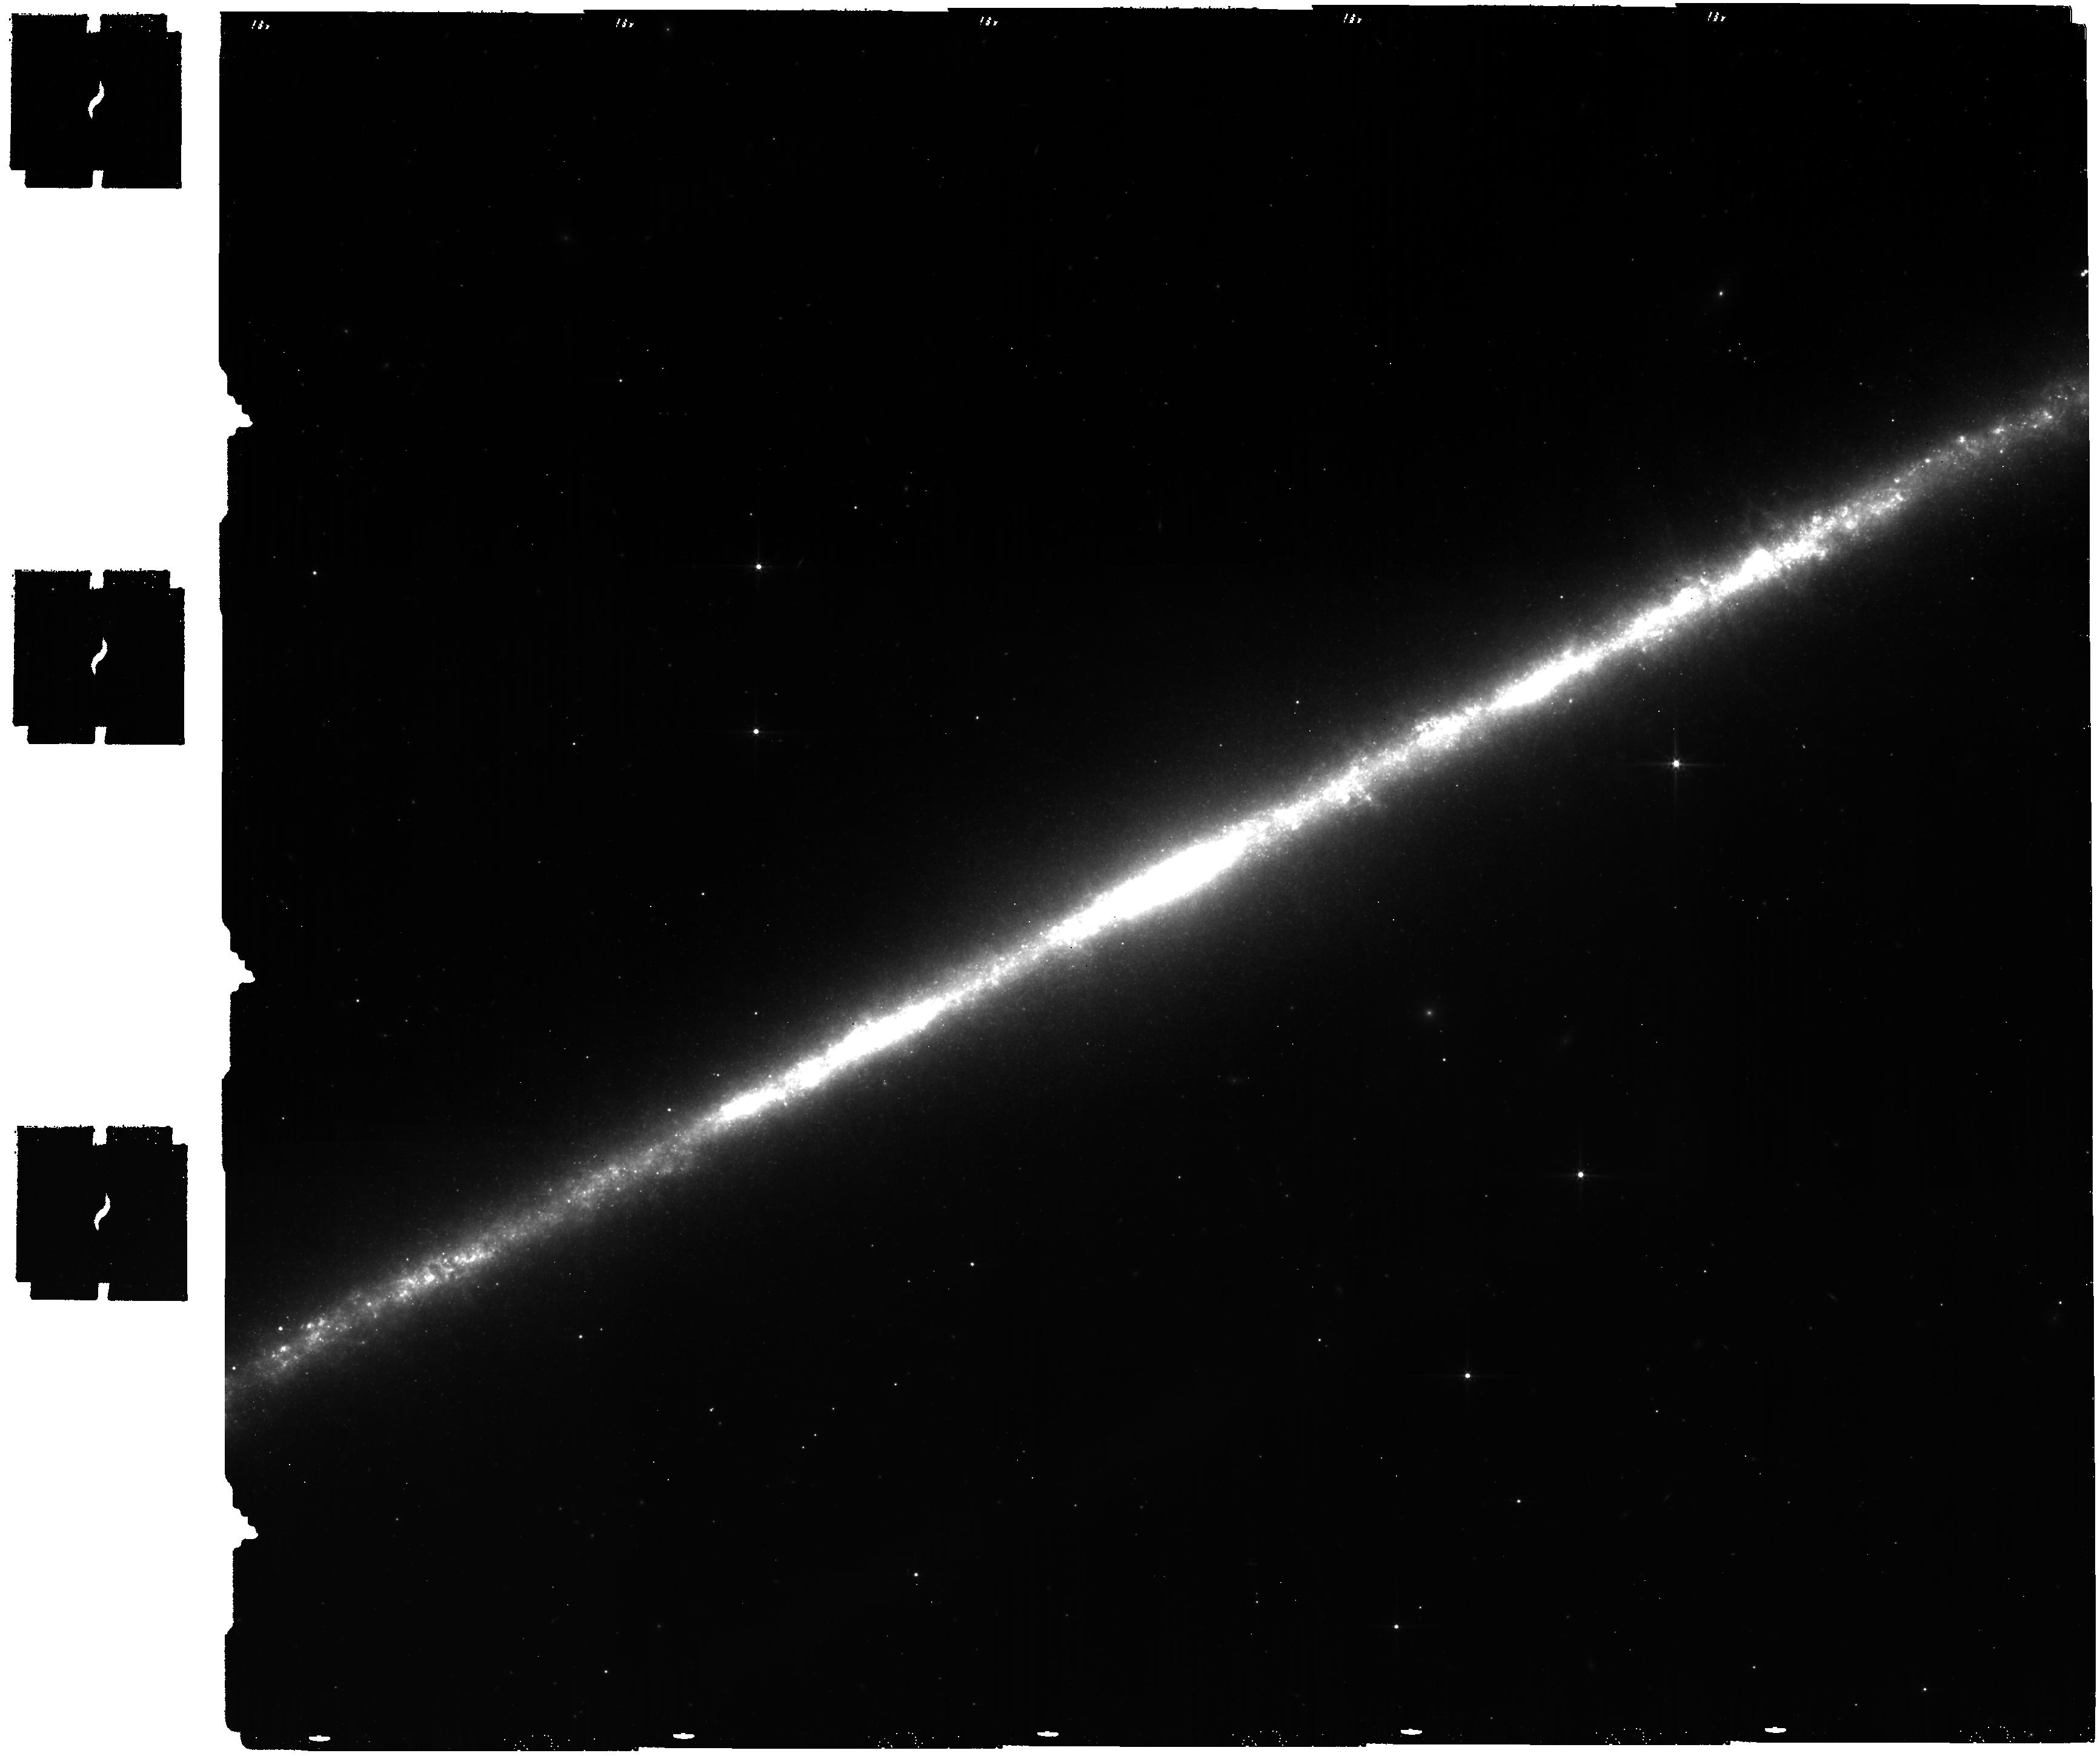
Target: NGC-891. Instrument: MIRI. Filter: F560W. Exposure: 1.8 h. Observation ID: jw02433-o001_t001_miri_f560w

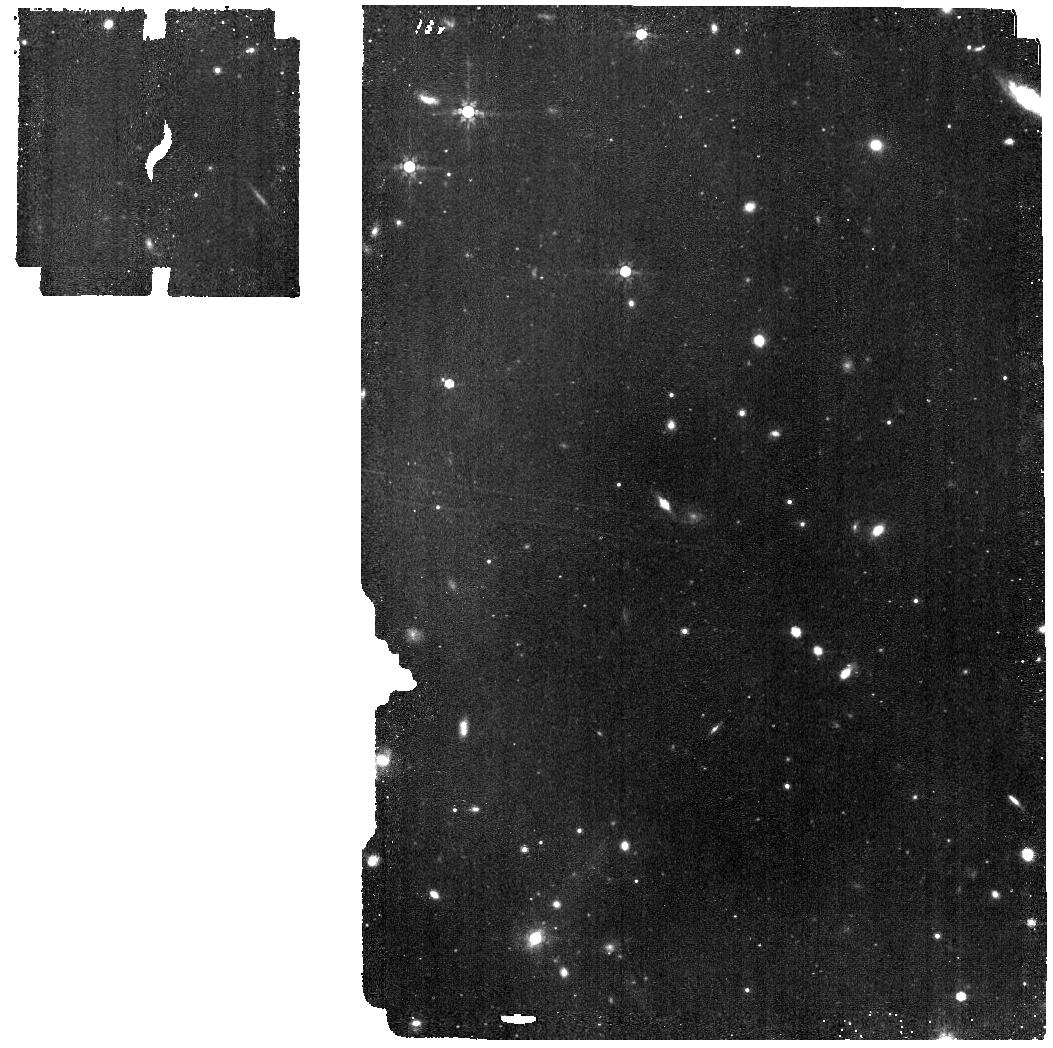
Target: NGC-891-INSERT. Instrument: MIRI. Filter: F770W. Exposure: 28 min. Observation ID: jw02433-o002_t002_miri_f770w

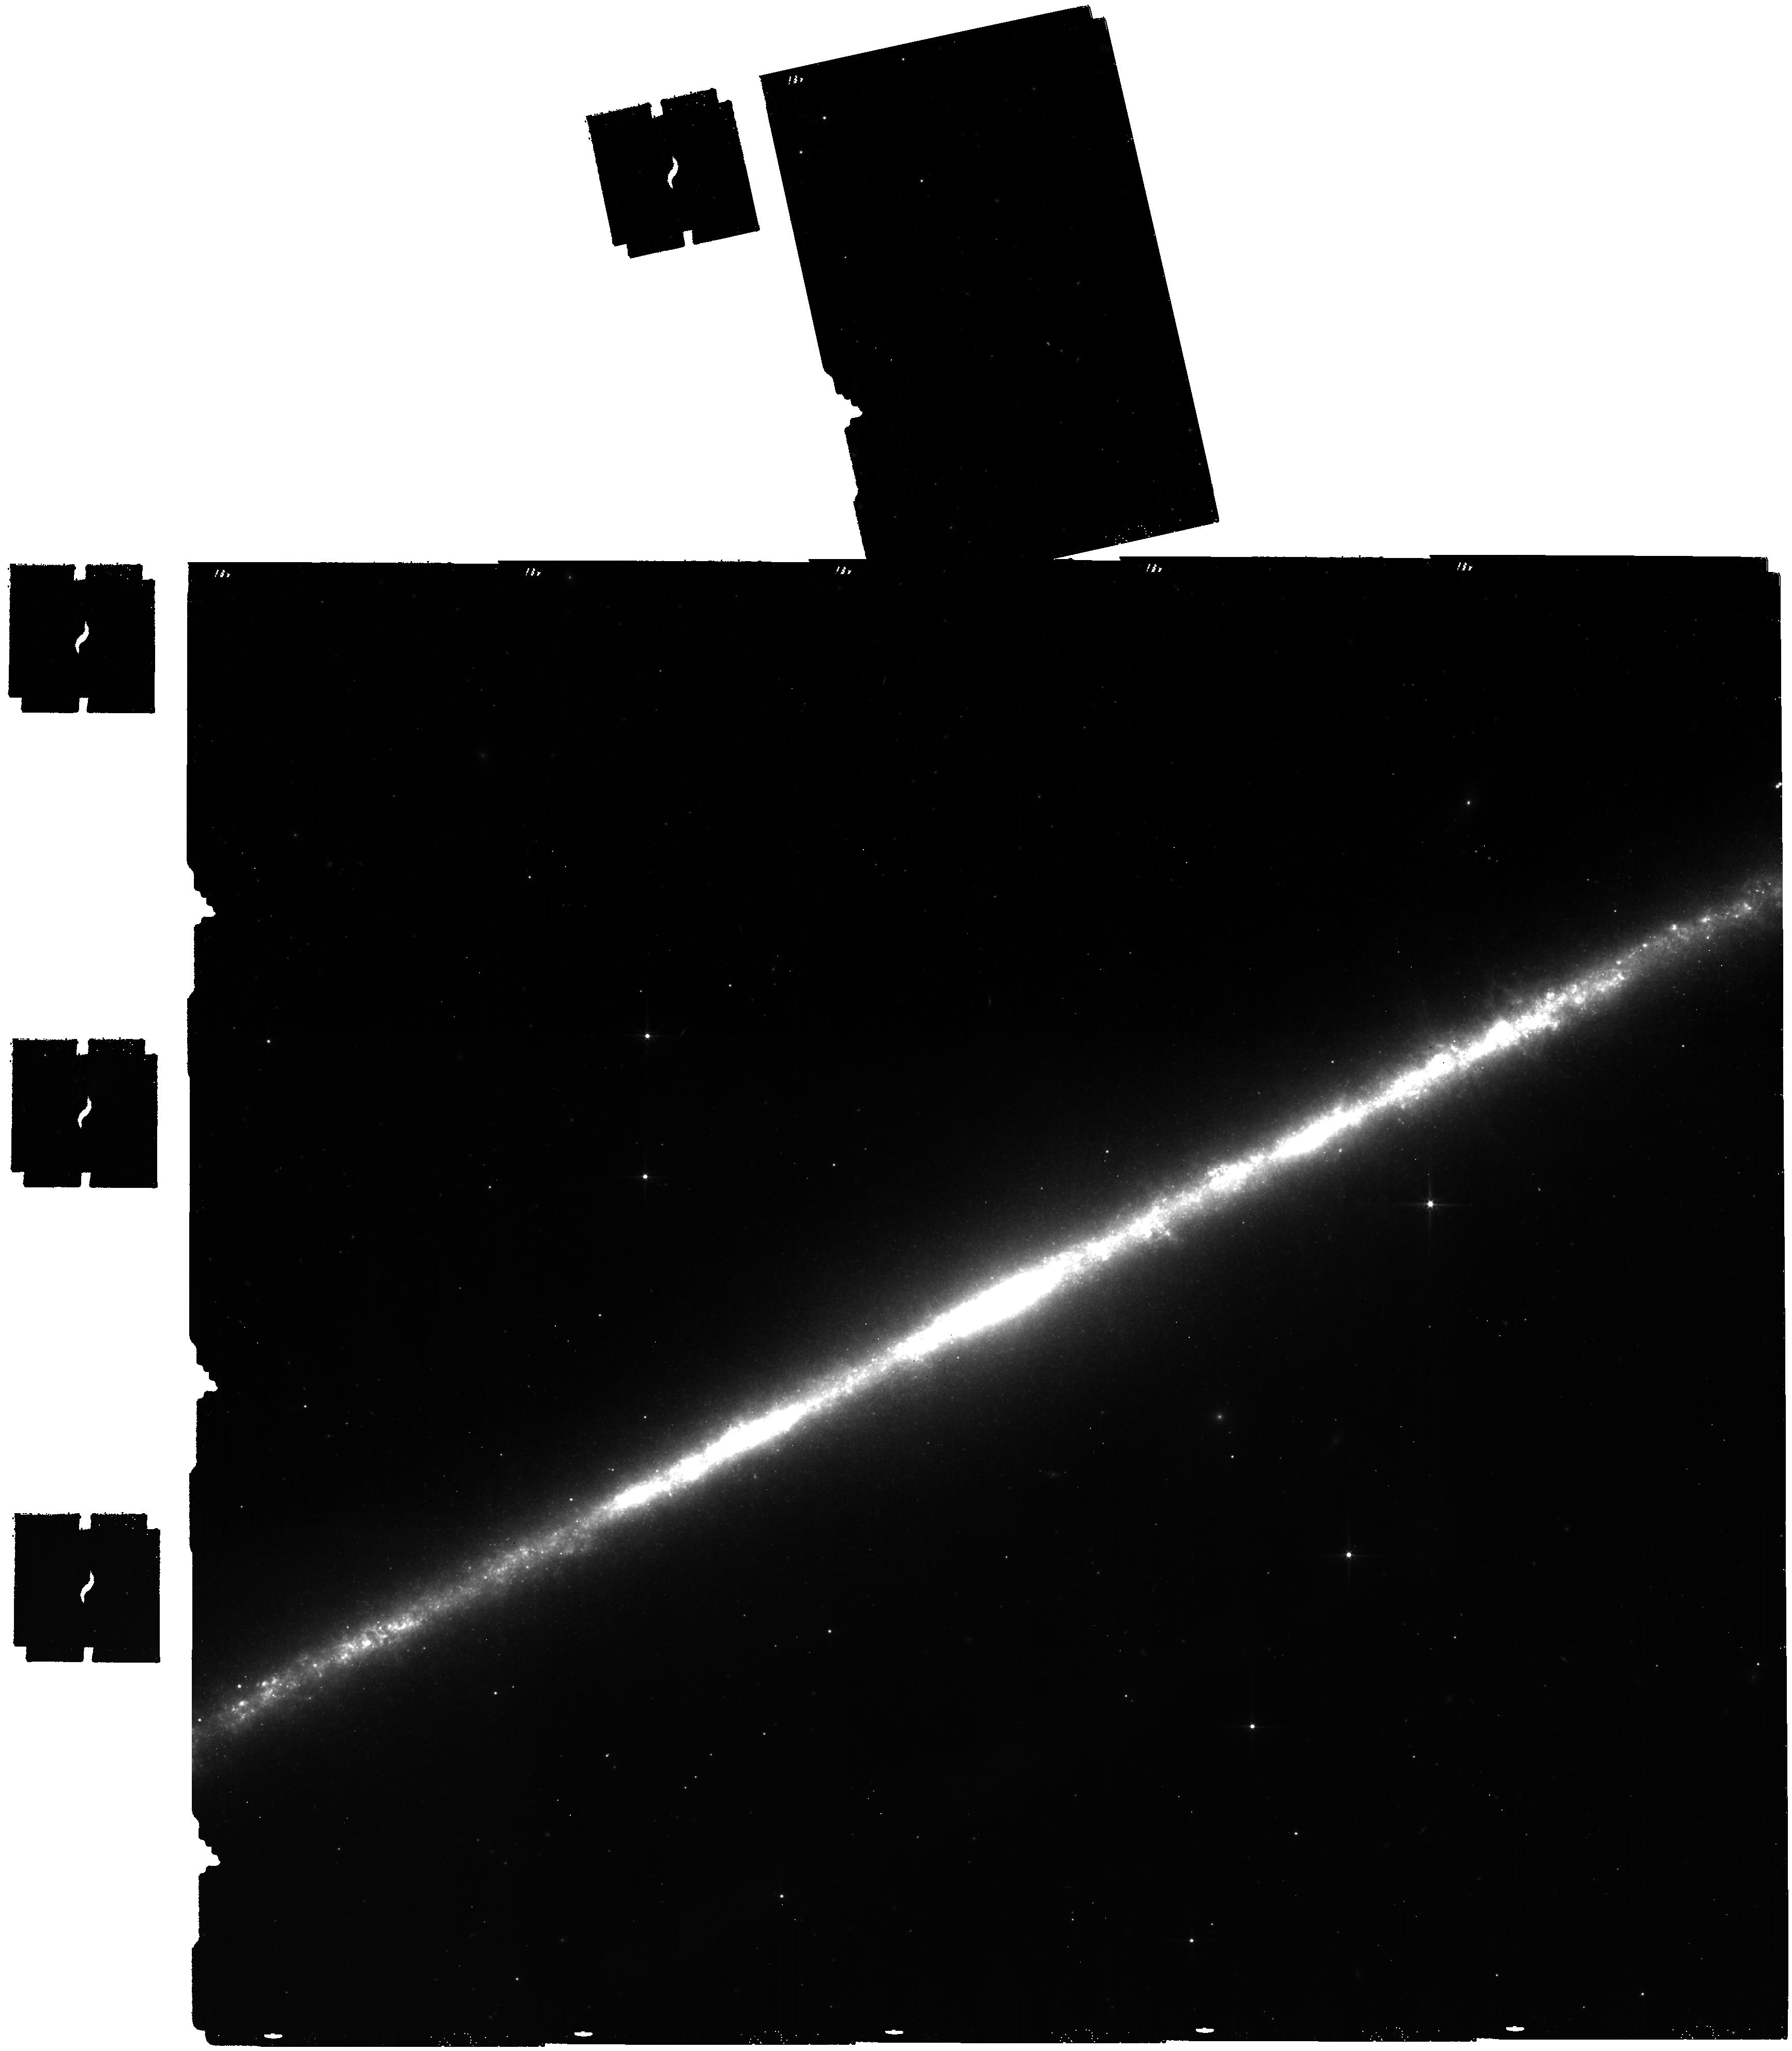
Target: NGC-891. Instrument: MIRI. Filter: F560W. Exposure: 1.9 h. Observation ID: jw02433-c1000_t000_miri_f560w

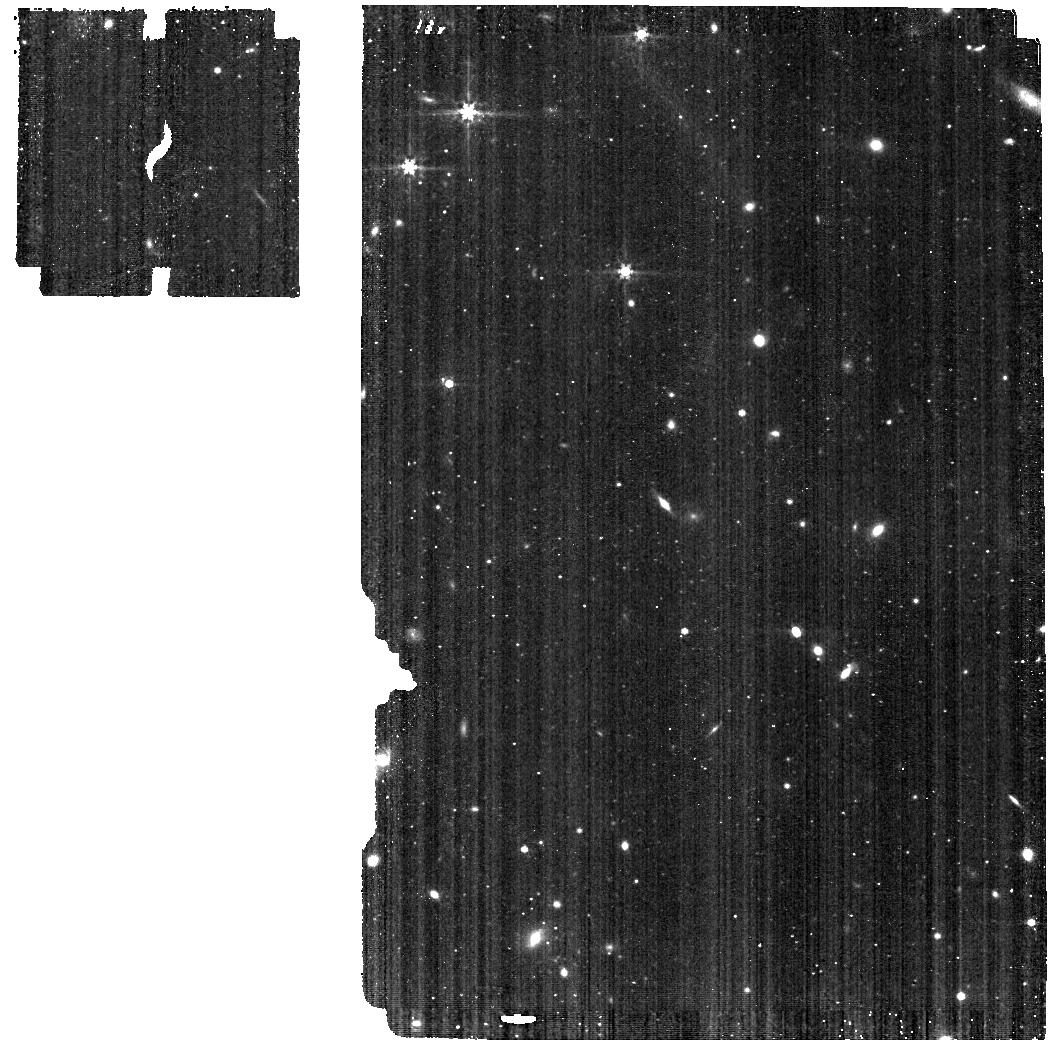
Target: NGC-891-INSERT. Instrument: MIRI. Filter: F560W. Exposure: 7 min. Observation ID: jw02433-o002_t002_miri_f560w

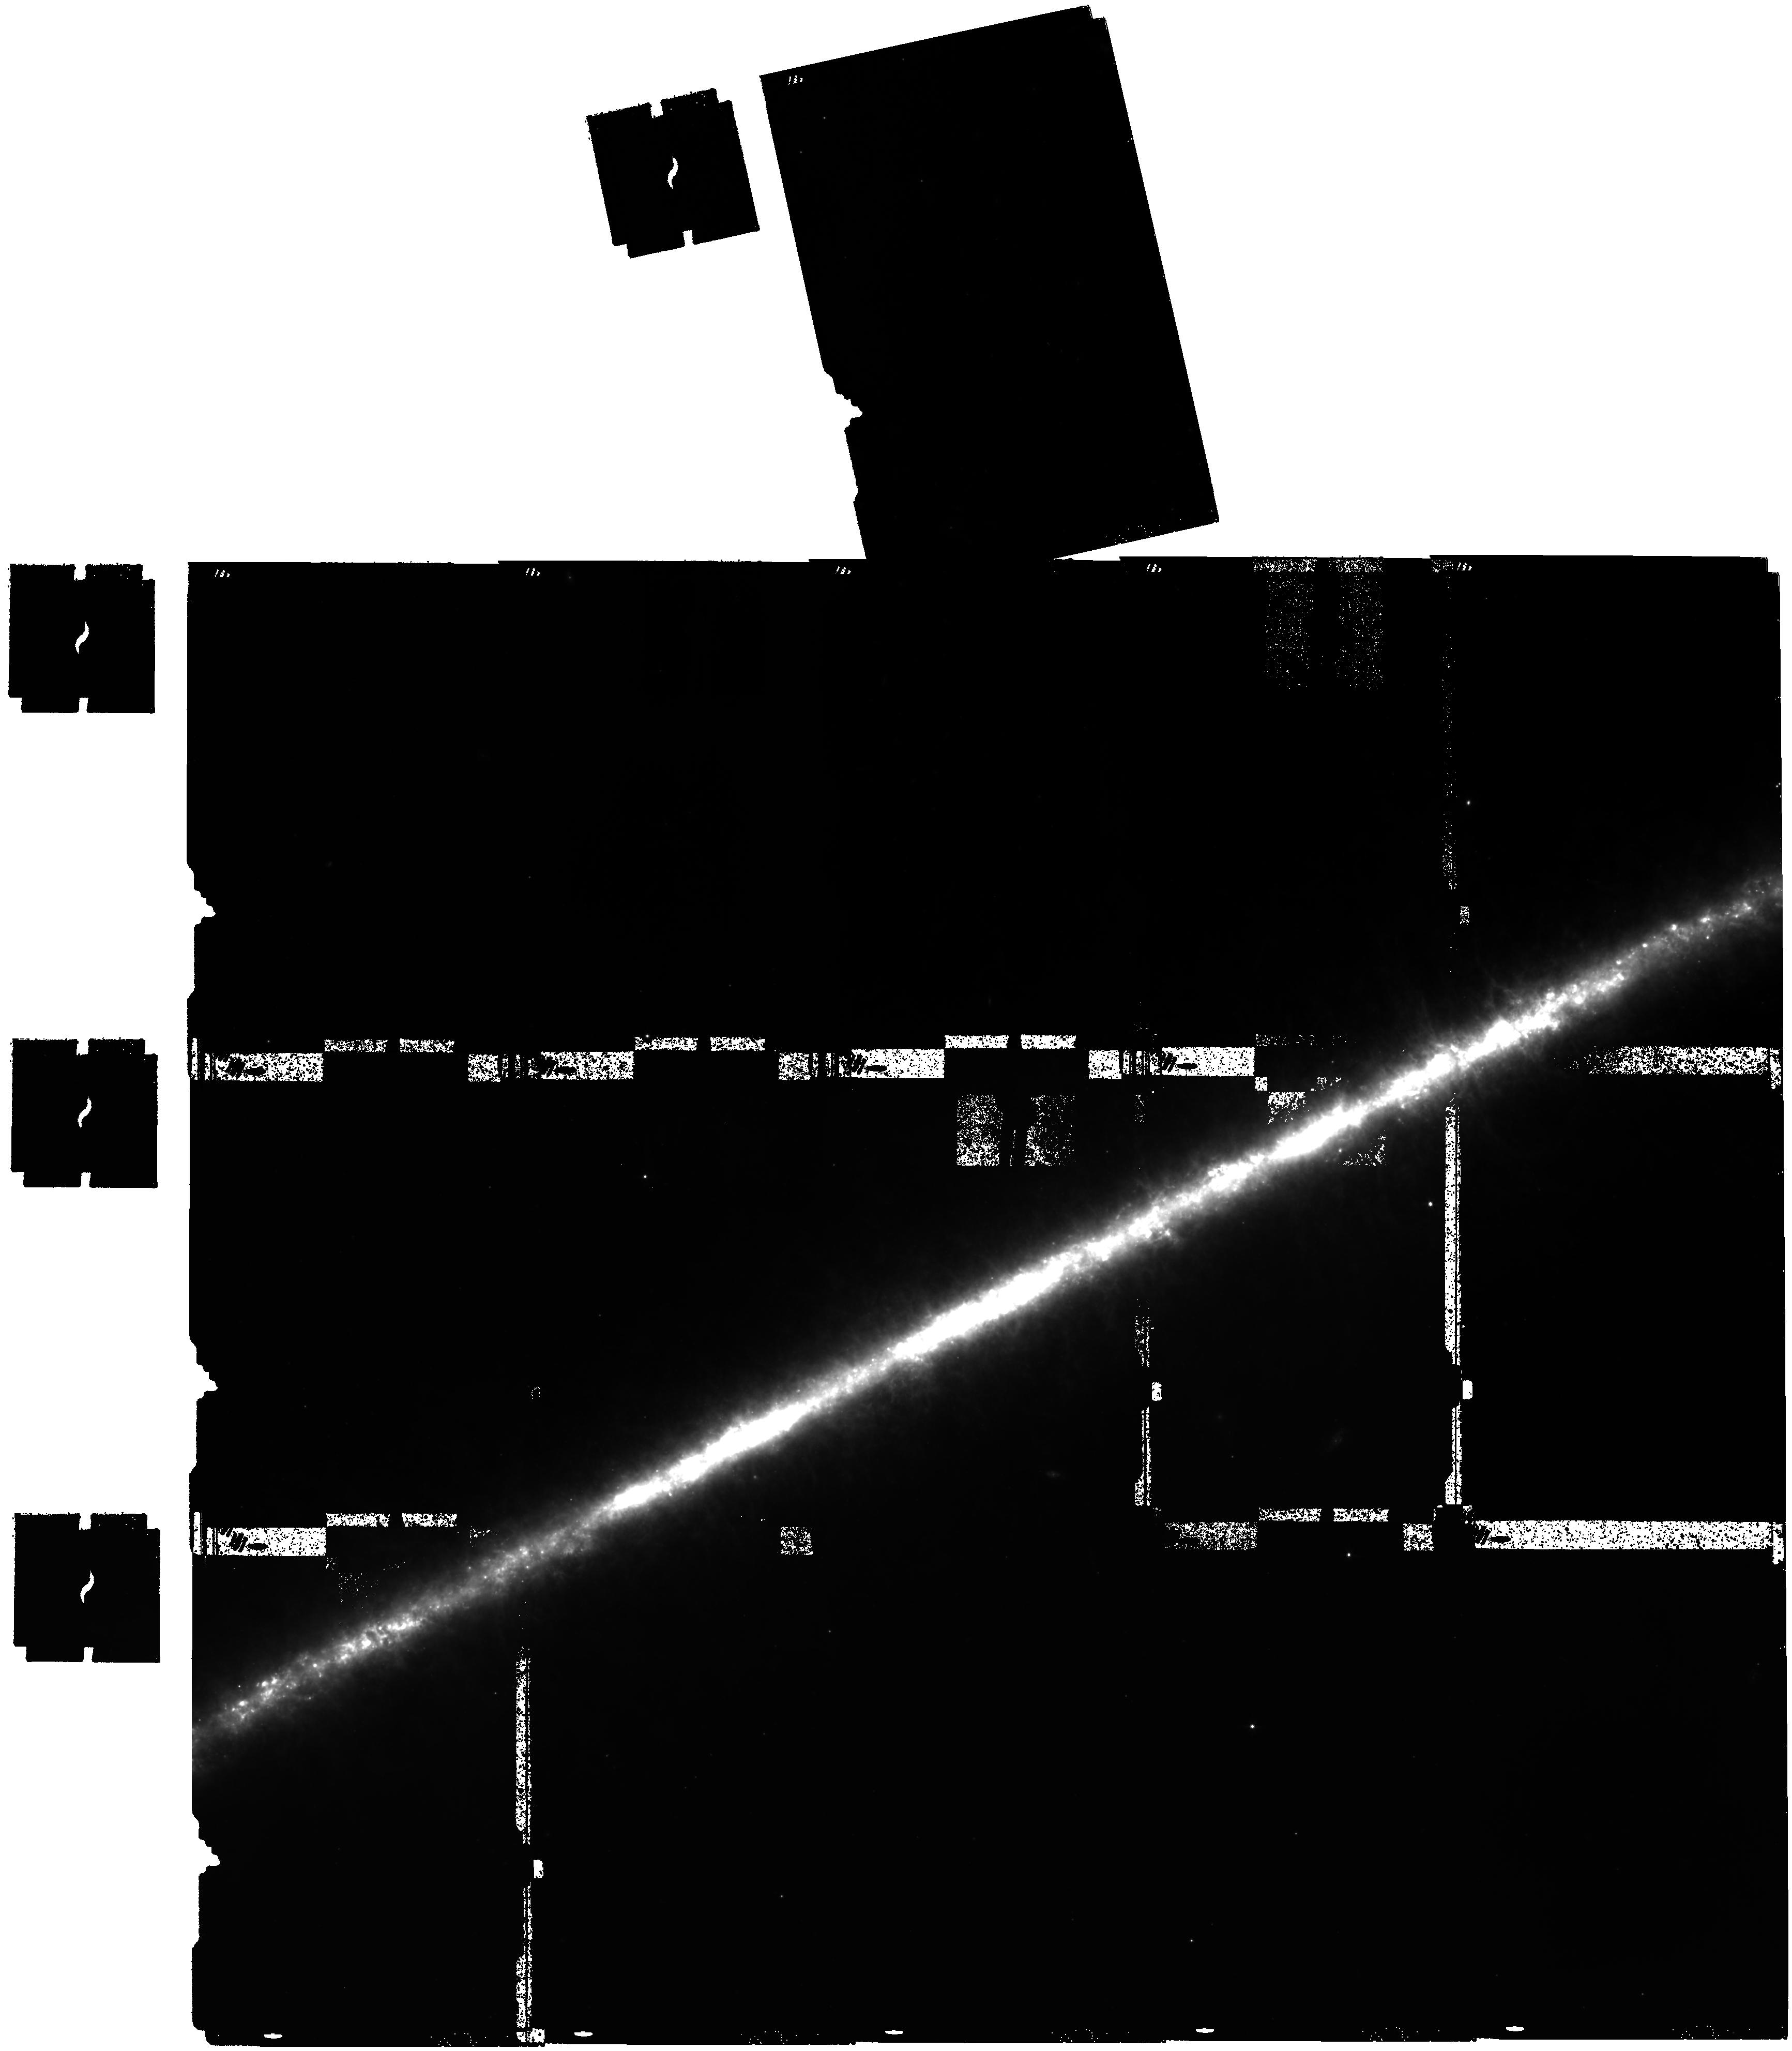
Target: NGC-891. Instrument: MIRI. Filter: F770W. Exposure: 7.5 h. Observation ID: jw02433-c1000_t000_miri_f770w

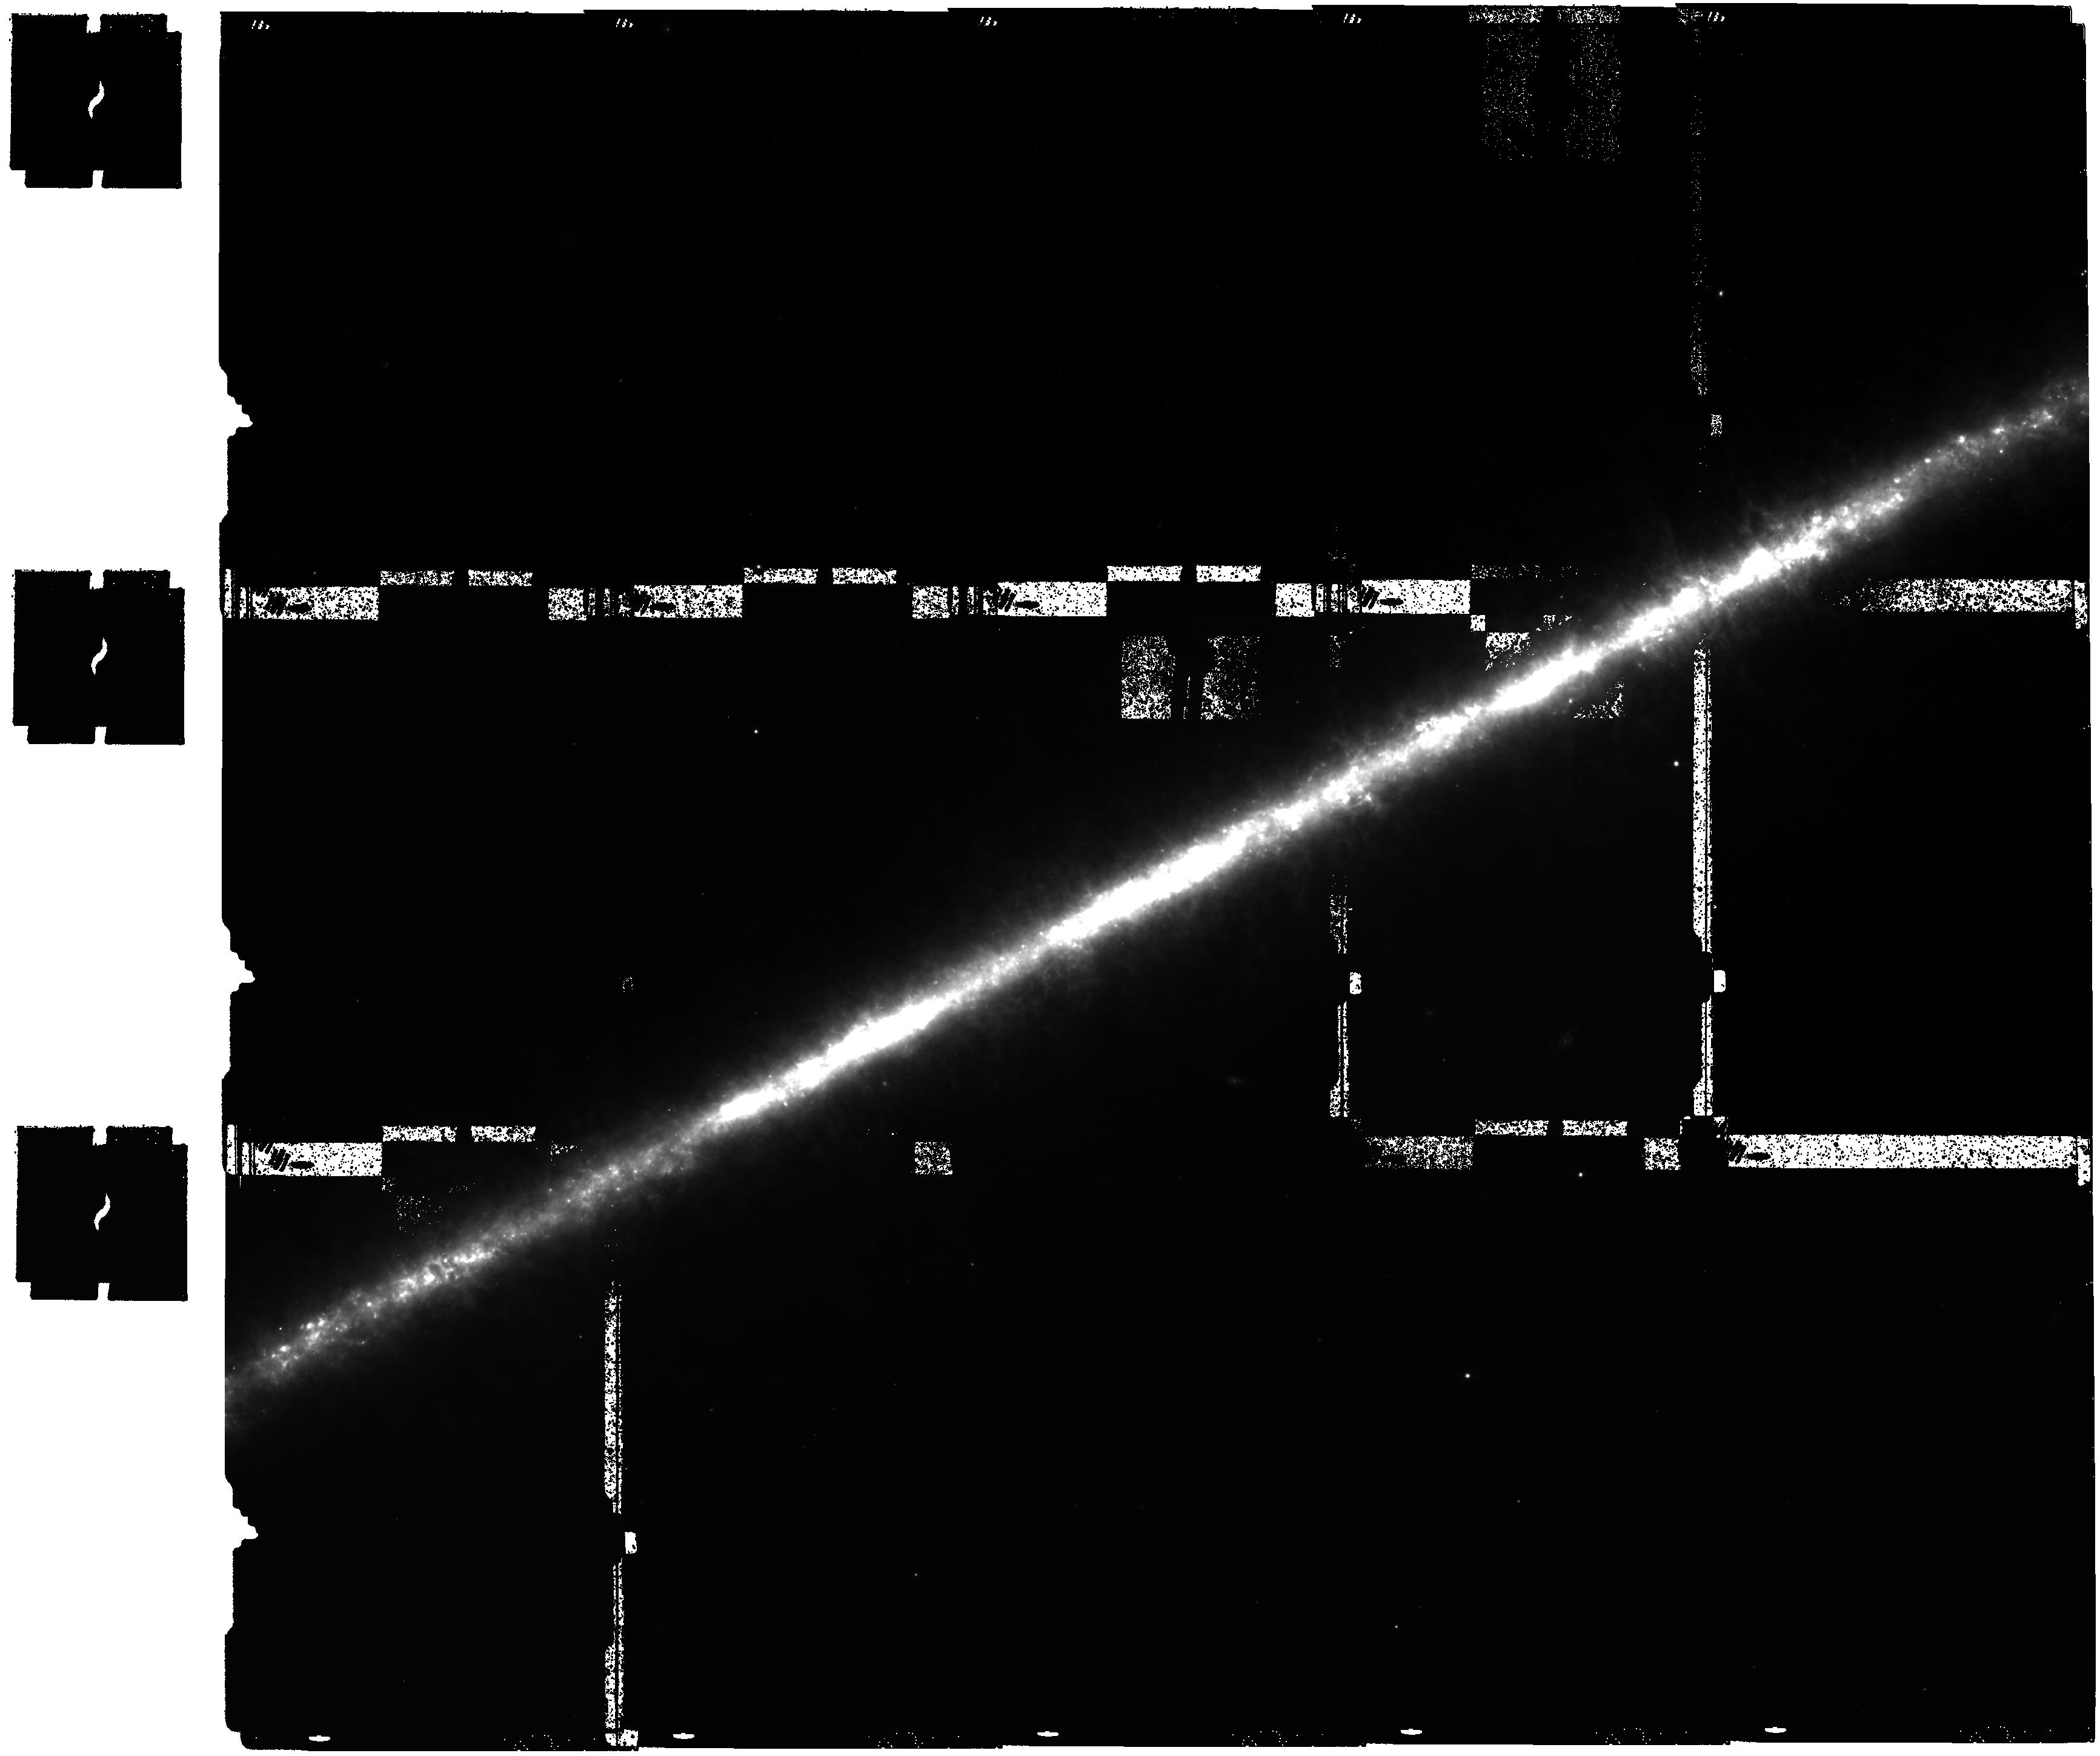
Target: NGC-891. Instrument: MIRI. Filter: F770W. Exposure: 7.1 h. Observation ID: jw02433-o001_t001_miri_f770w

Imaging the disk-halo boundary layer: PAH emission as a probe of the energetics and physics of interstellar thick disks (PI: Howk, Jay Christopher)

Most nearby spiral galaxies show thick disks of interstellar gases supported and fed by the feedback from star formation. This material serves as the interface between the disk and the circumgalactic medium; it regulates the flows between the two, dictating the time and length scales for the circulation of baryons and metals within a galaxy. Interstellar thick disks are complex, showing the full range of phases as the underlying thin disks; this includes a cold neutral/molecular medium from which thick disk stars are actively formed. We propose to take advantage of the incredible leaps in resolution and sensitivity offered by JWST to map the PAH emission from the interstellar thick disk of the canonical edge-on spiral galaxy NGC 891, the the local galaxy with the best-studied thick disk over all phases. Our proposed images probe the interstellar thick disk to unprecedented heights, probing the distribution of metal-bearing PAHs to the boundary between the galaxy and its circumgalactic medium. With our proposed images we will 1) characterize the spatial distribution of PAH emission, including decomposing the emission associated with the well-known diffuse ionized gas from the other phases; 2) identify thick disk filaments fed directly by disk star forming regions to determine the stellar energy required to create outflows from the disk; and 3) obtain a complete census of star formation and masses of young stellar clusters in the thick disk. Together these goals will help paint a complete picture of the physics at work in shaping and maintaining the physical and phase structure of the thick disk interstellar medium.